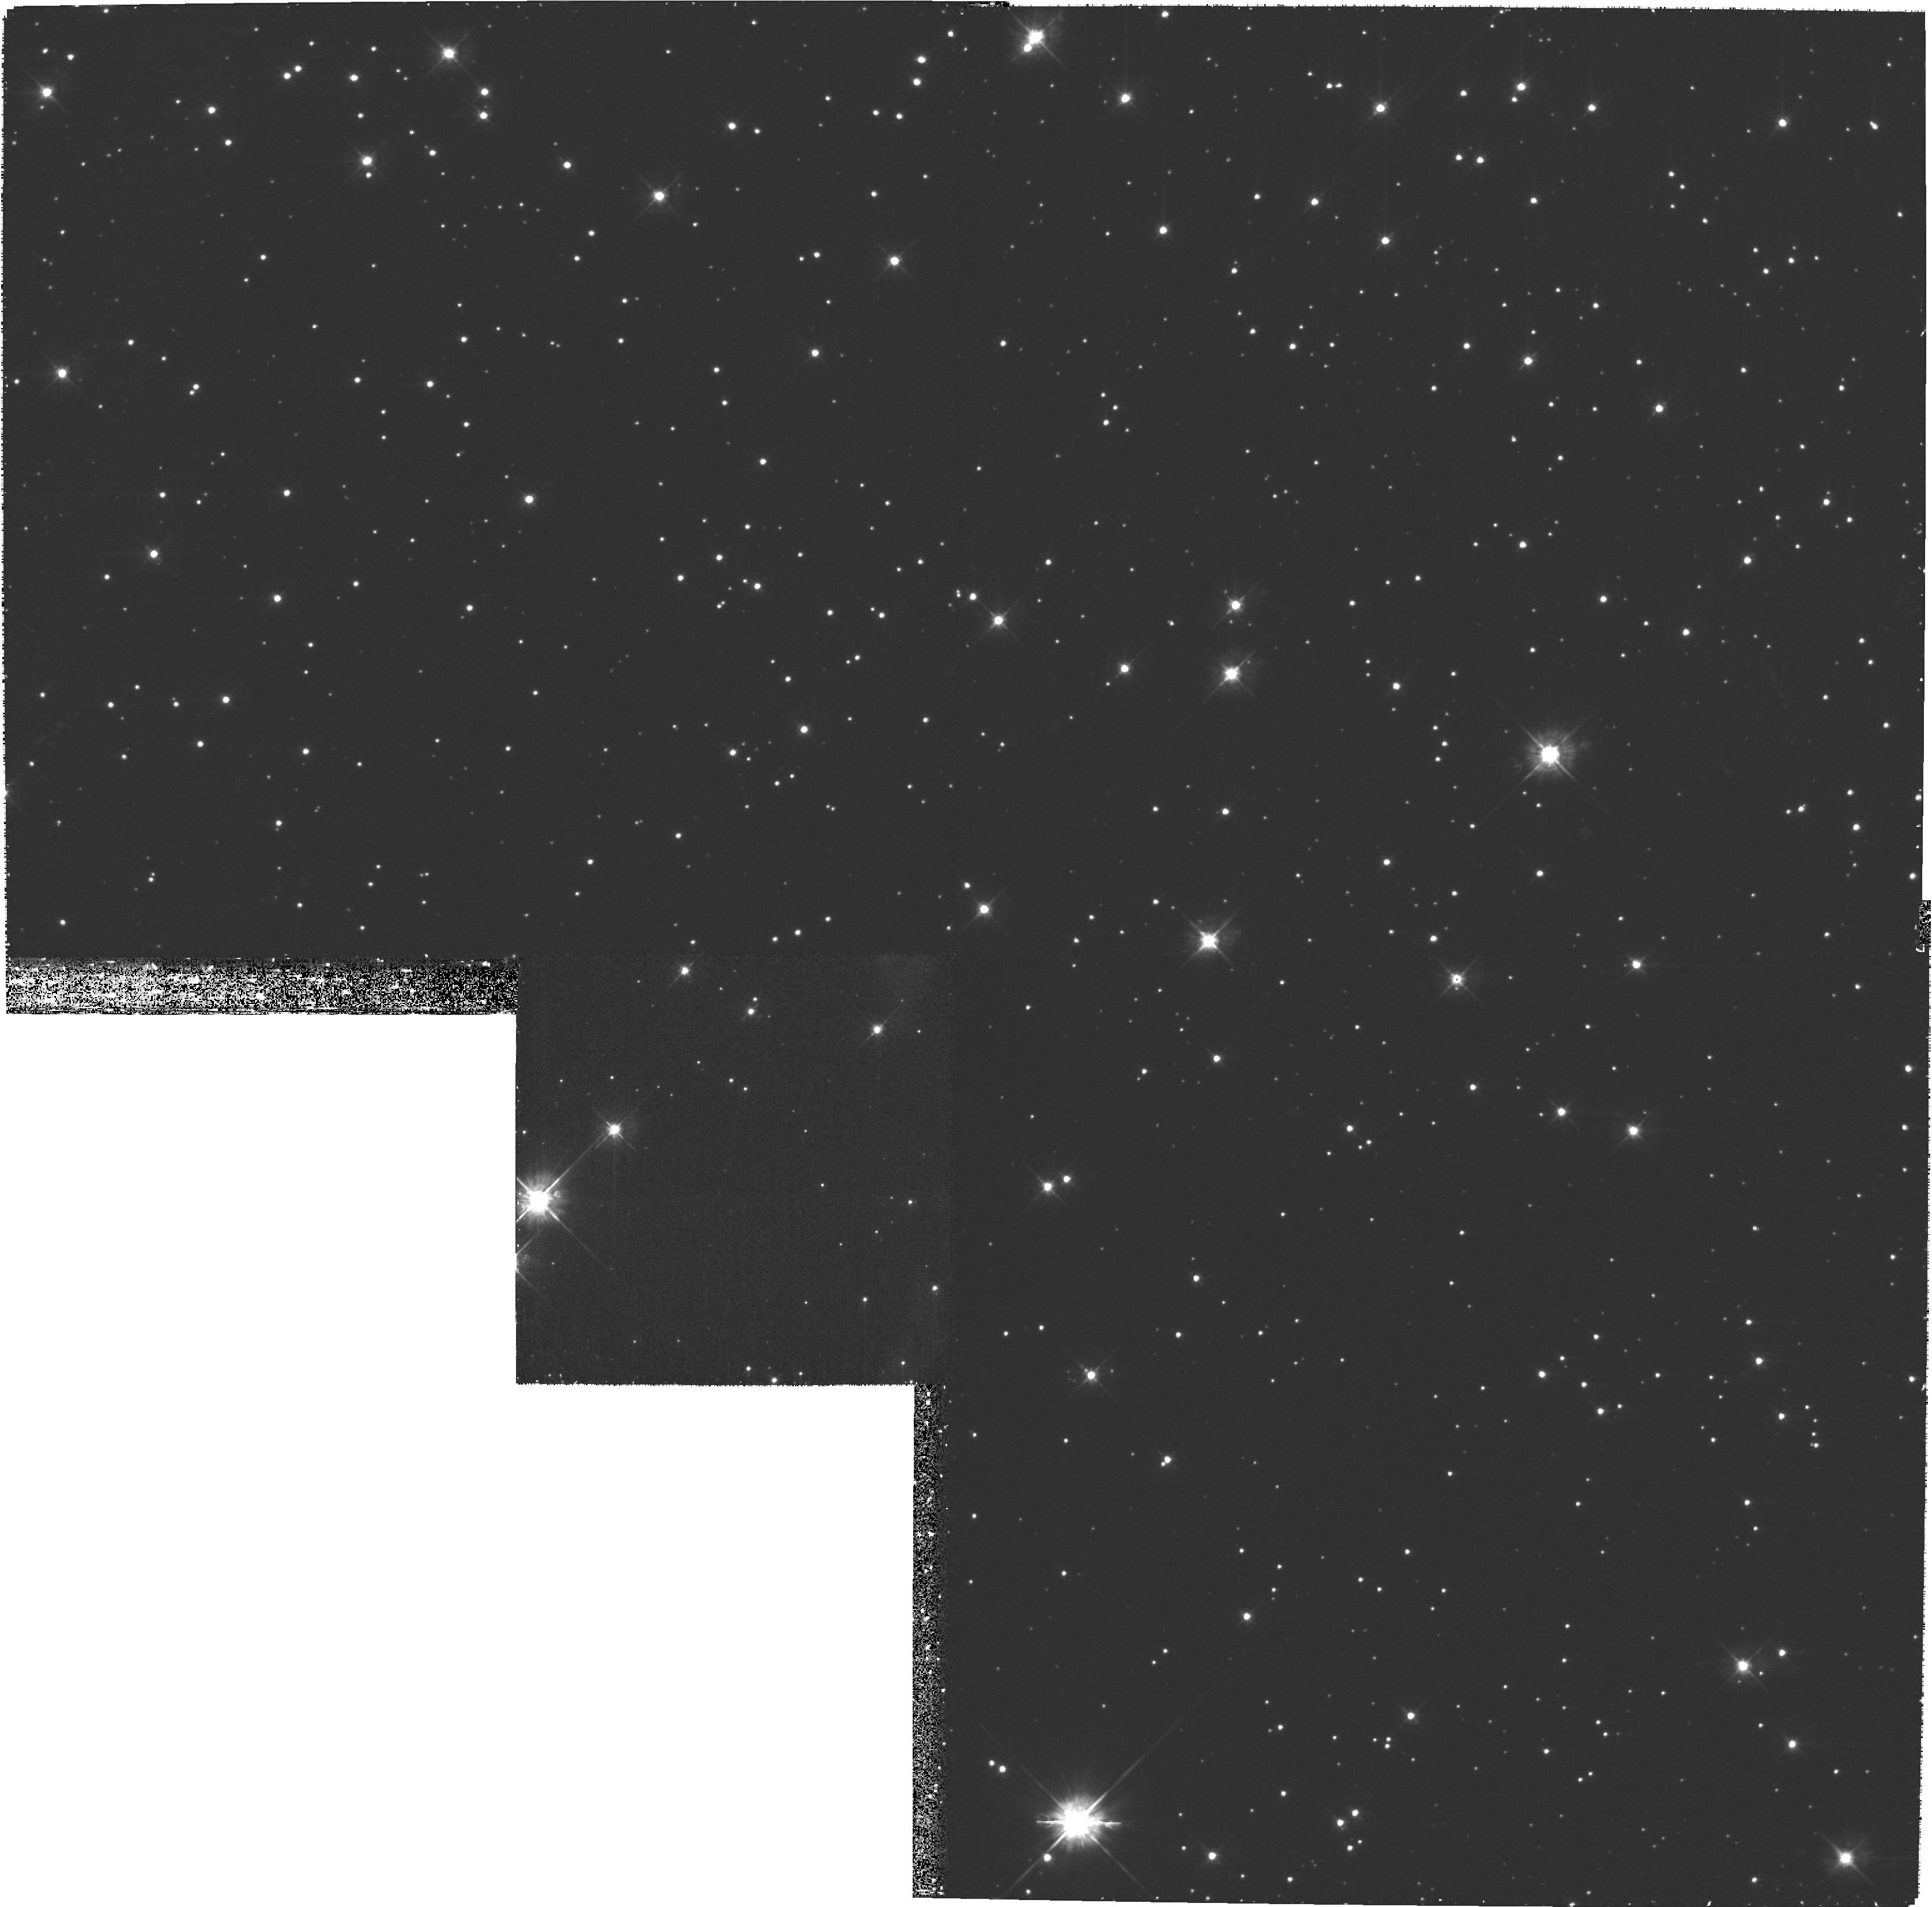
Target: G292-SOUTH-WEST. Instrument: WFPC2/PC. Filter: F450W. Exposure: 53 min. Observation ID: hst_10916_b2_wfpc2_pc_f450w_u9pzb2

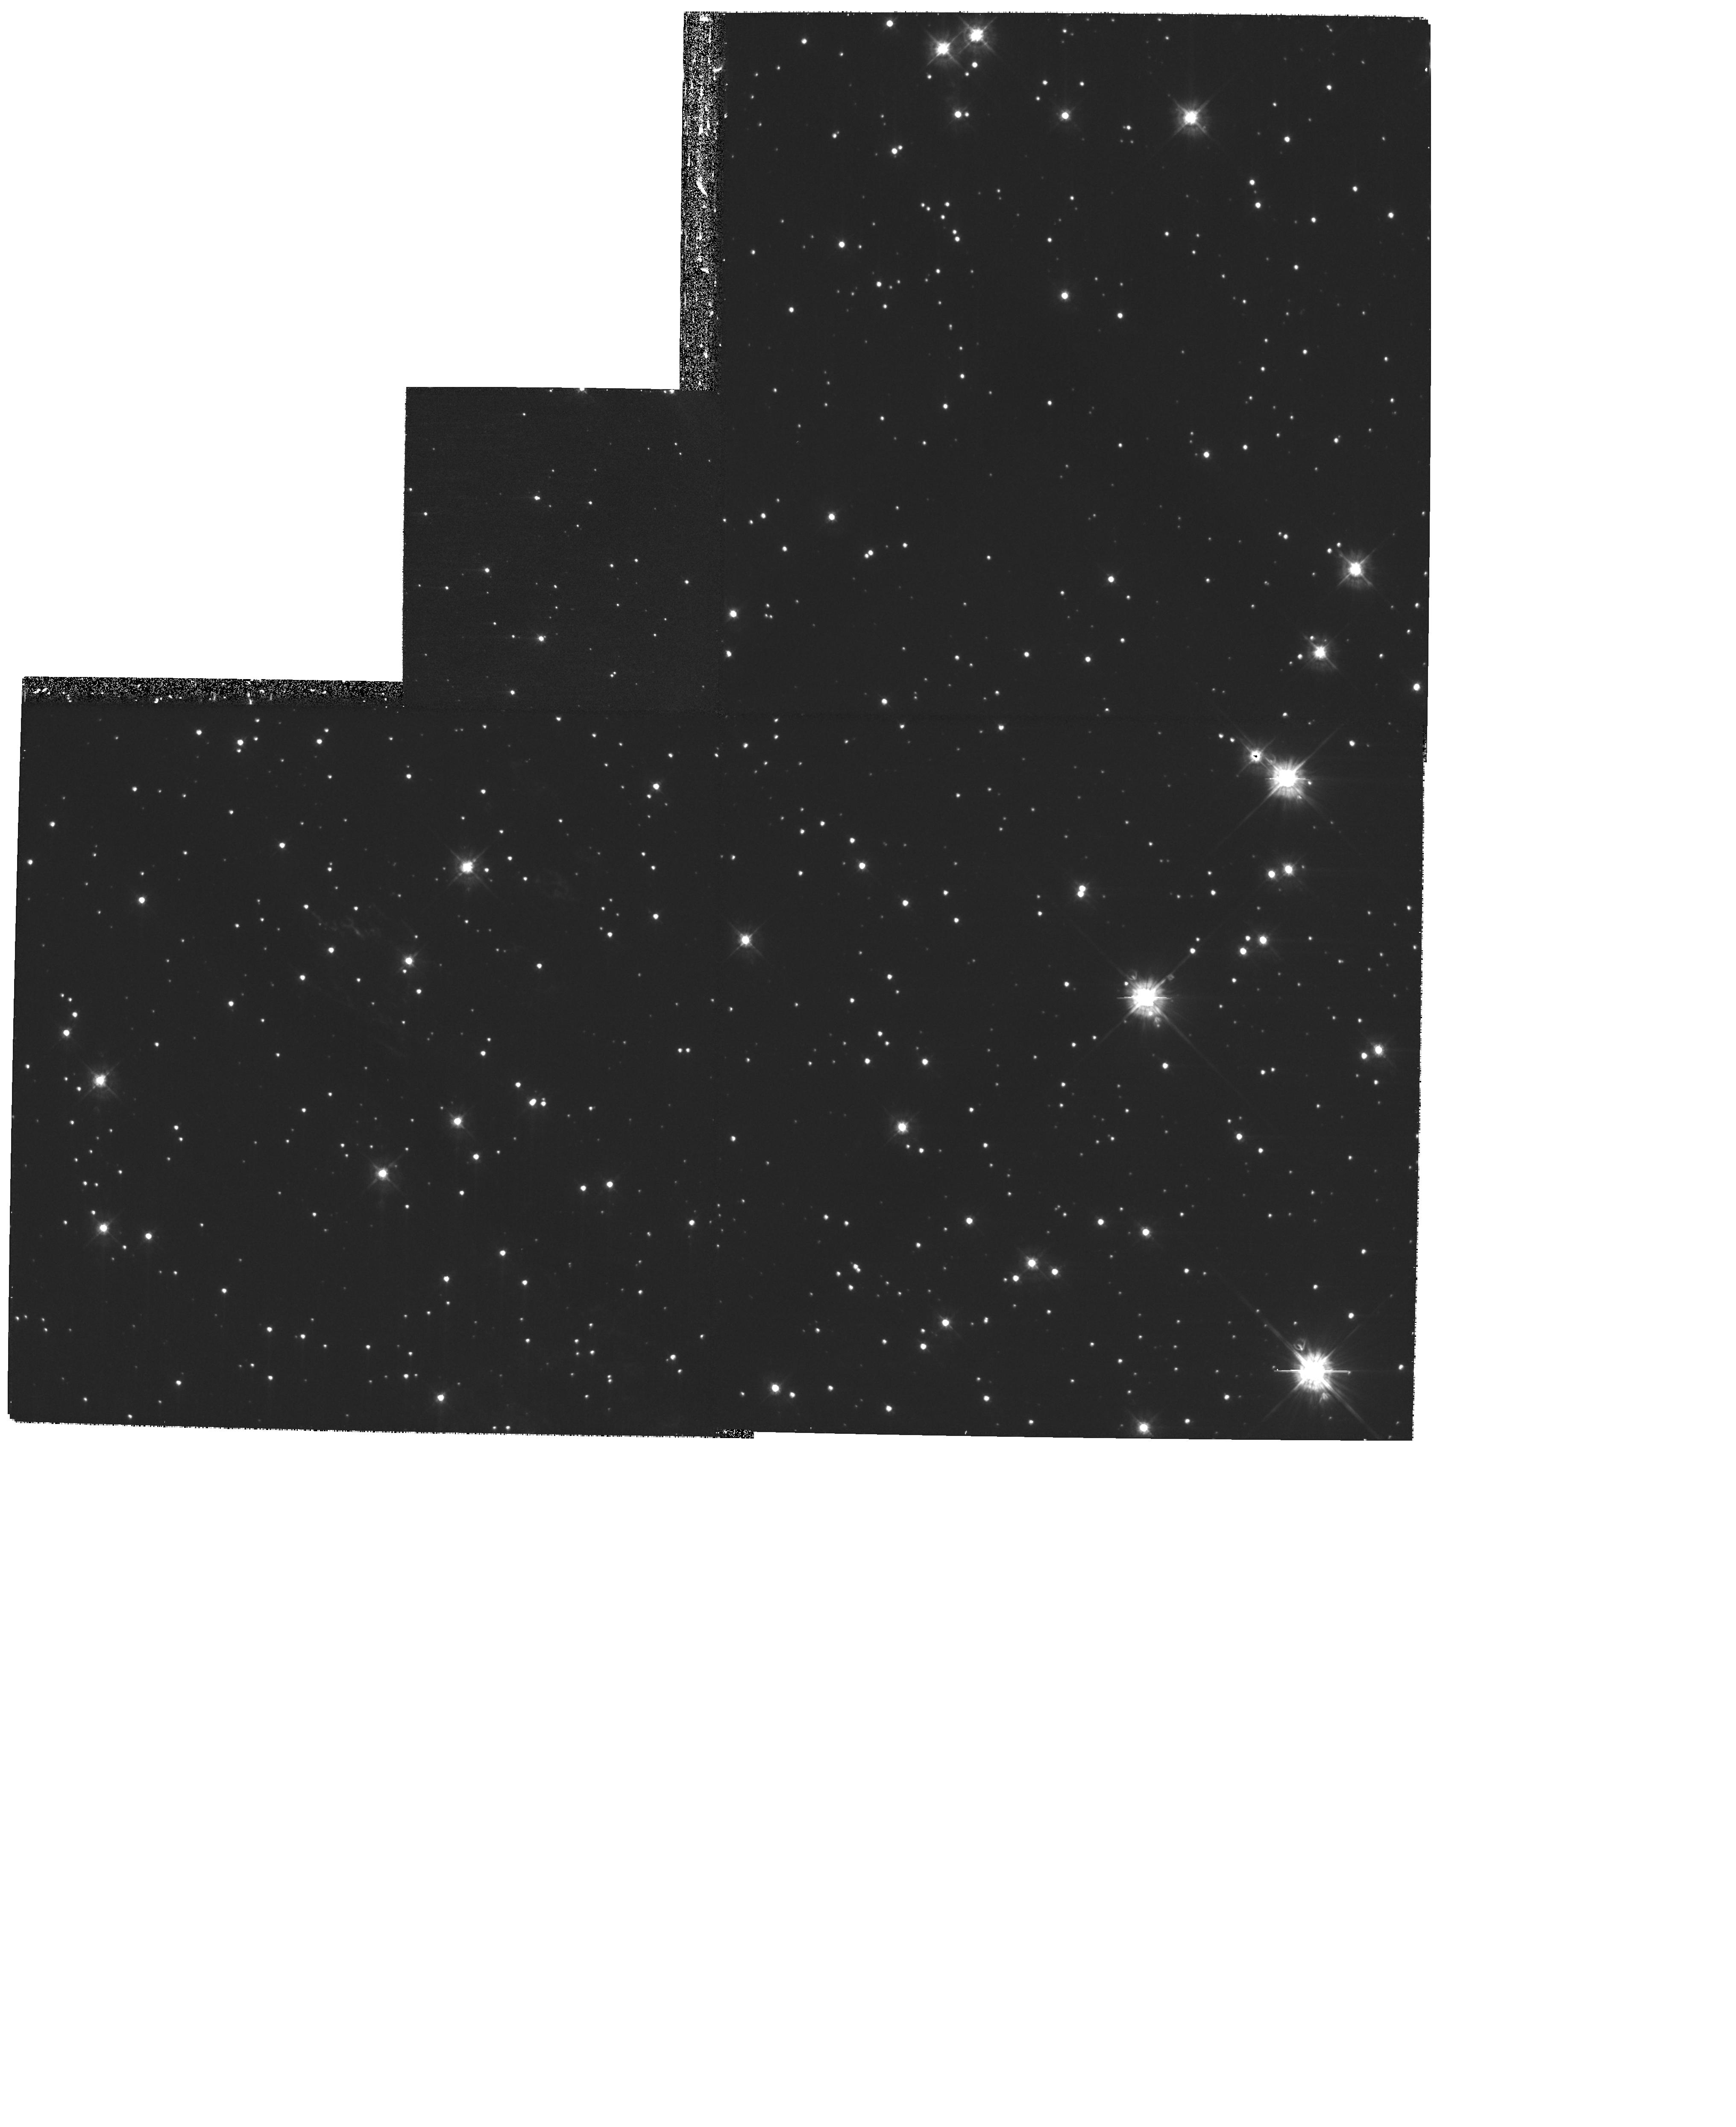
Target: G292-EAST-CENTRAL-B. Instrument: WFPC2/PC. Filter: F450W. Exposure: 40 min. Observation ID: hst_10916_03_wfpc2_pc_f450w_u9pz03

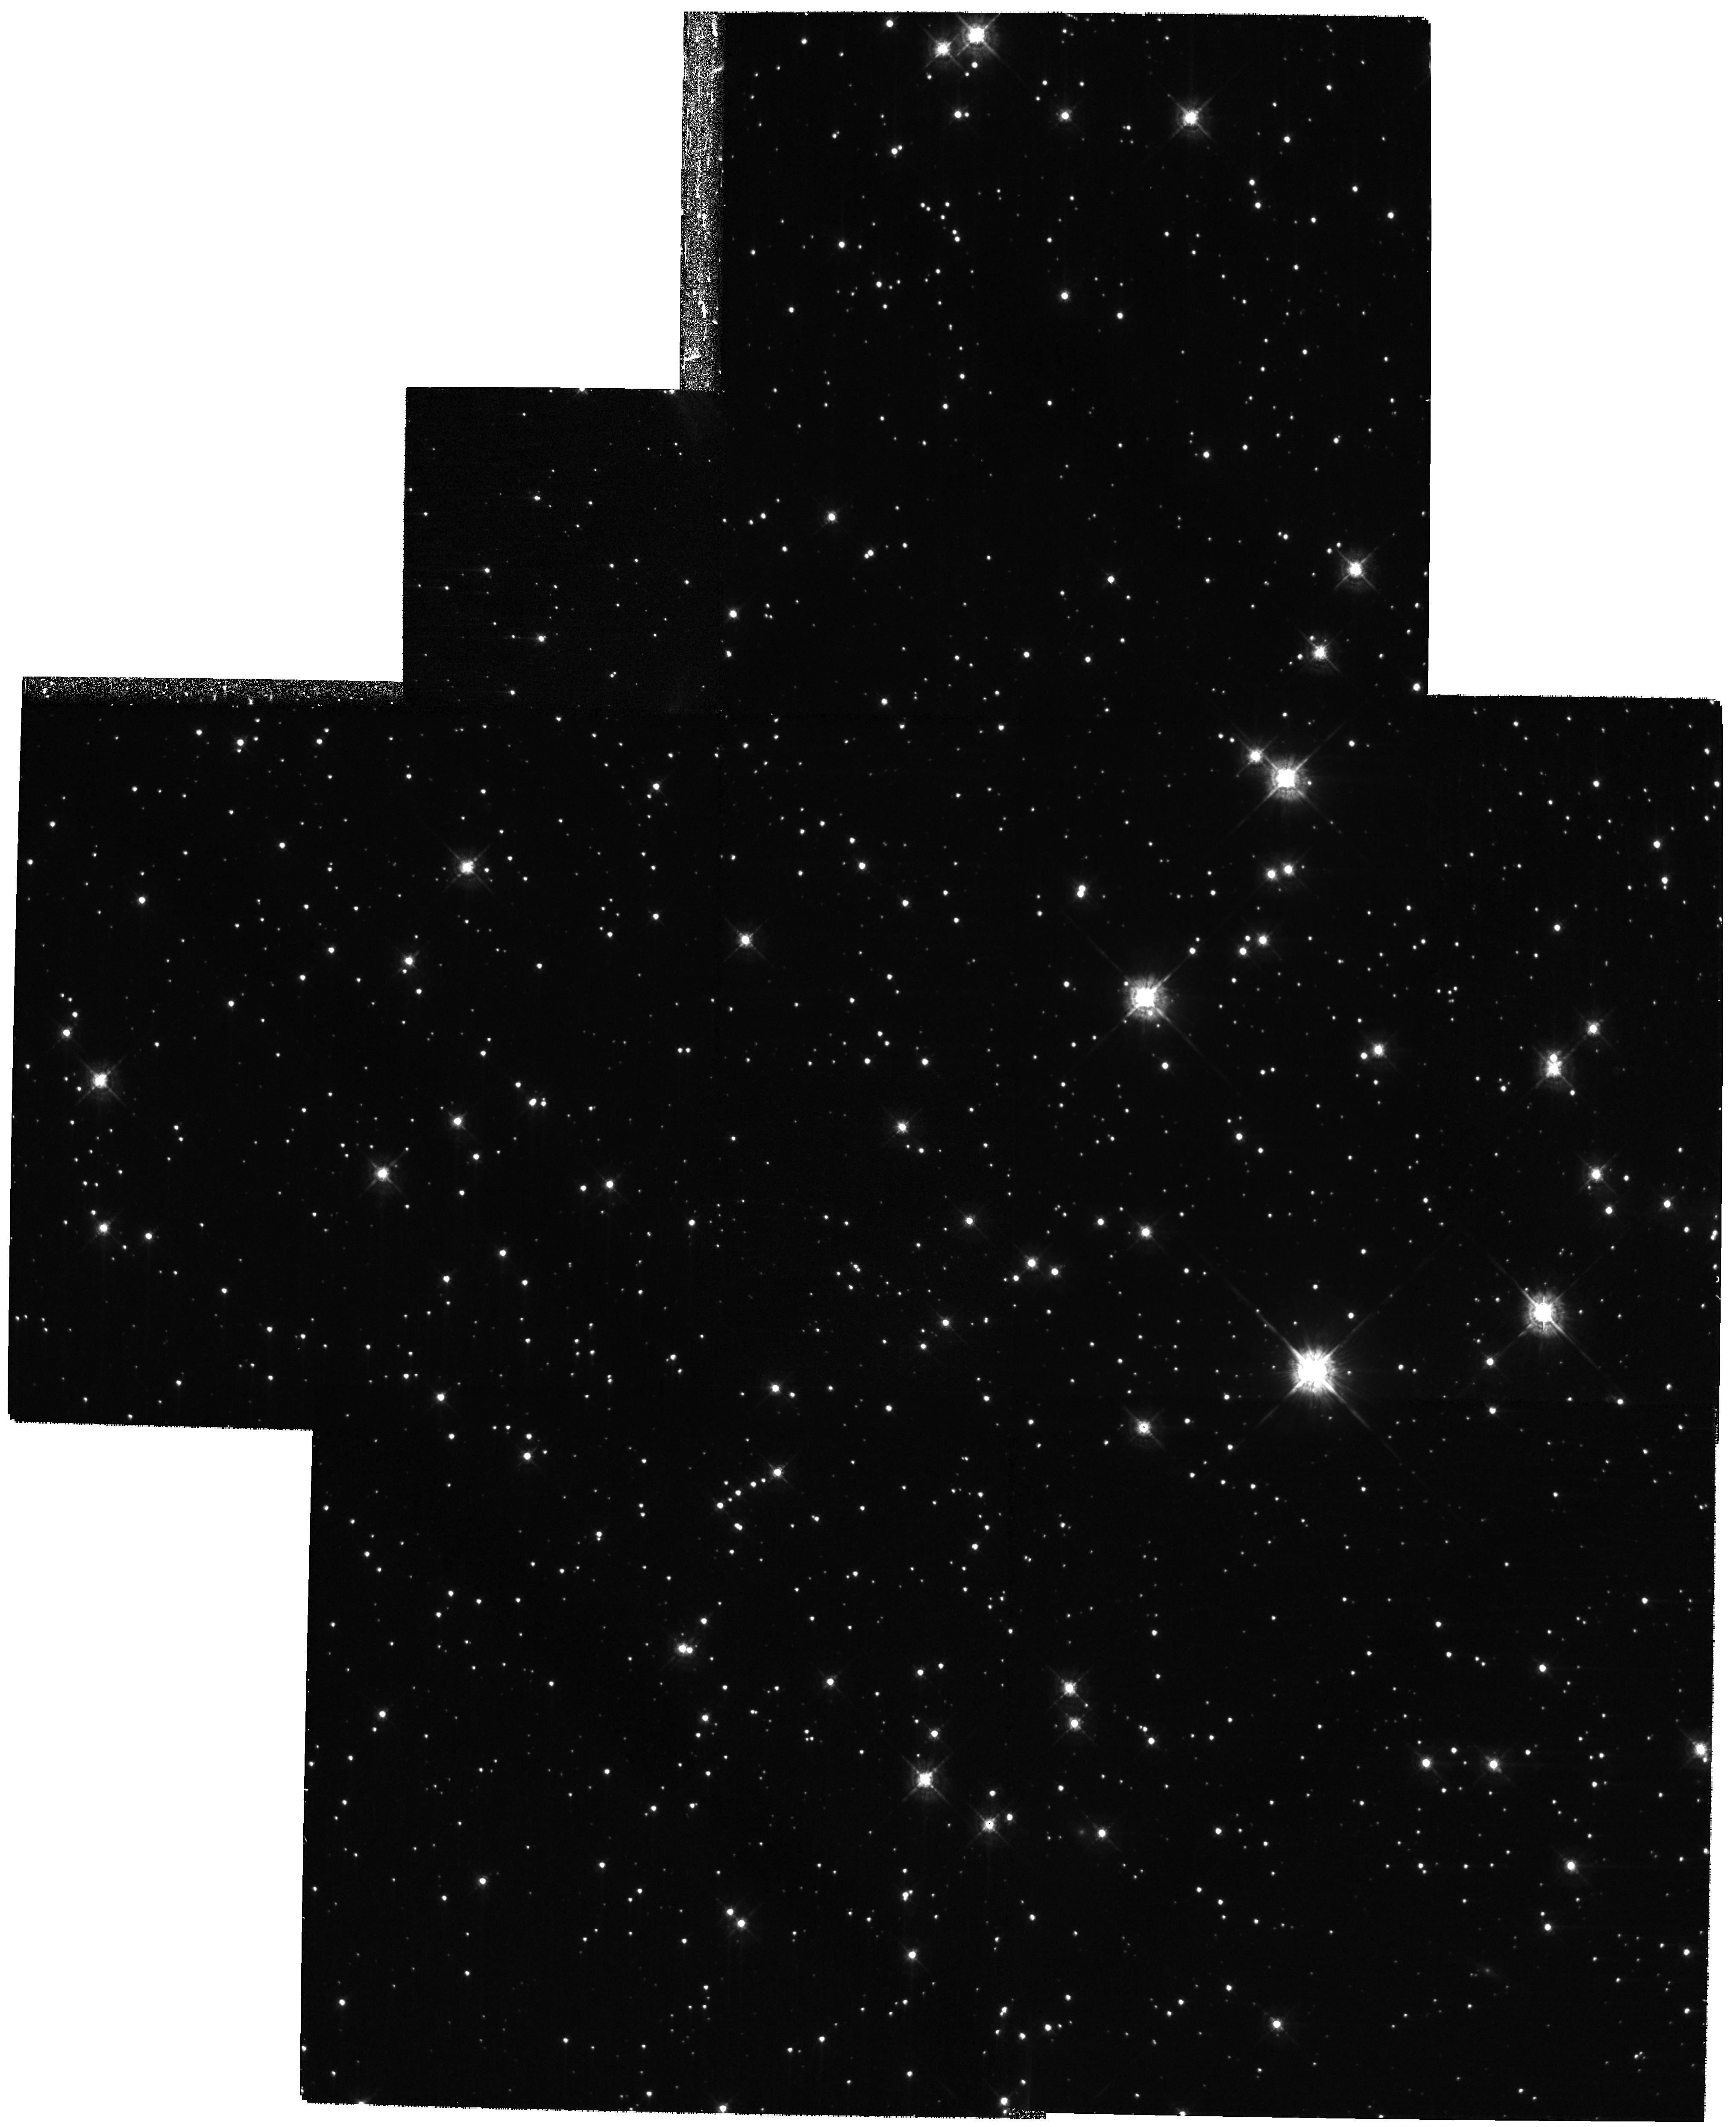
Target: MULTIPLE. Instrument: WFPC2/PC. Filter: F547M. Exposure: 53 min. Observation ID: hst_10916_03_wfpc2_pc_f547m_u9pz03

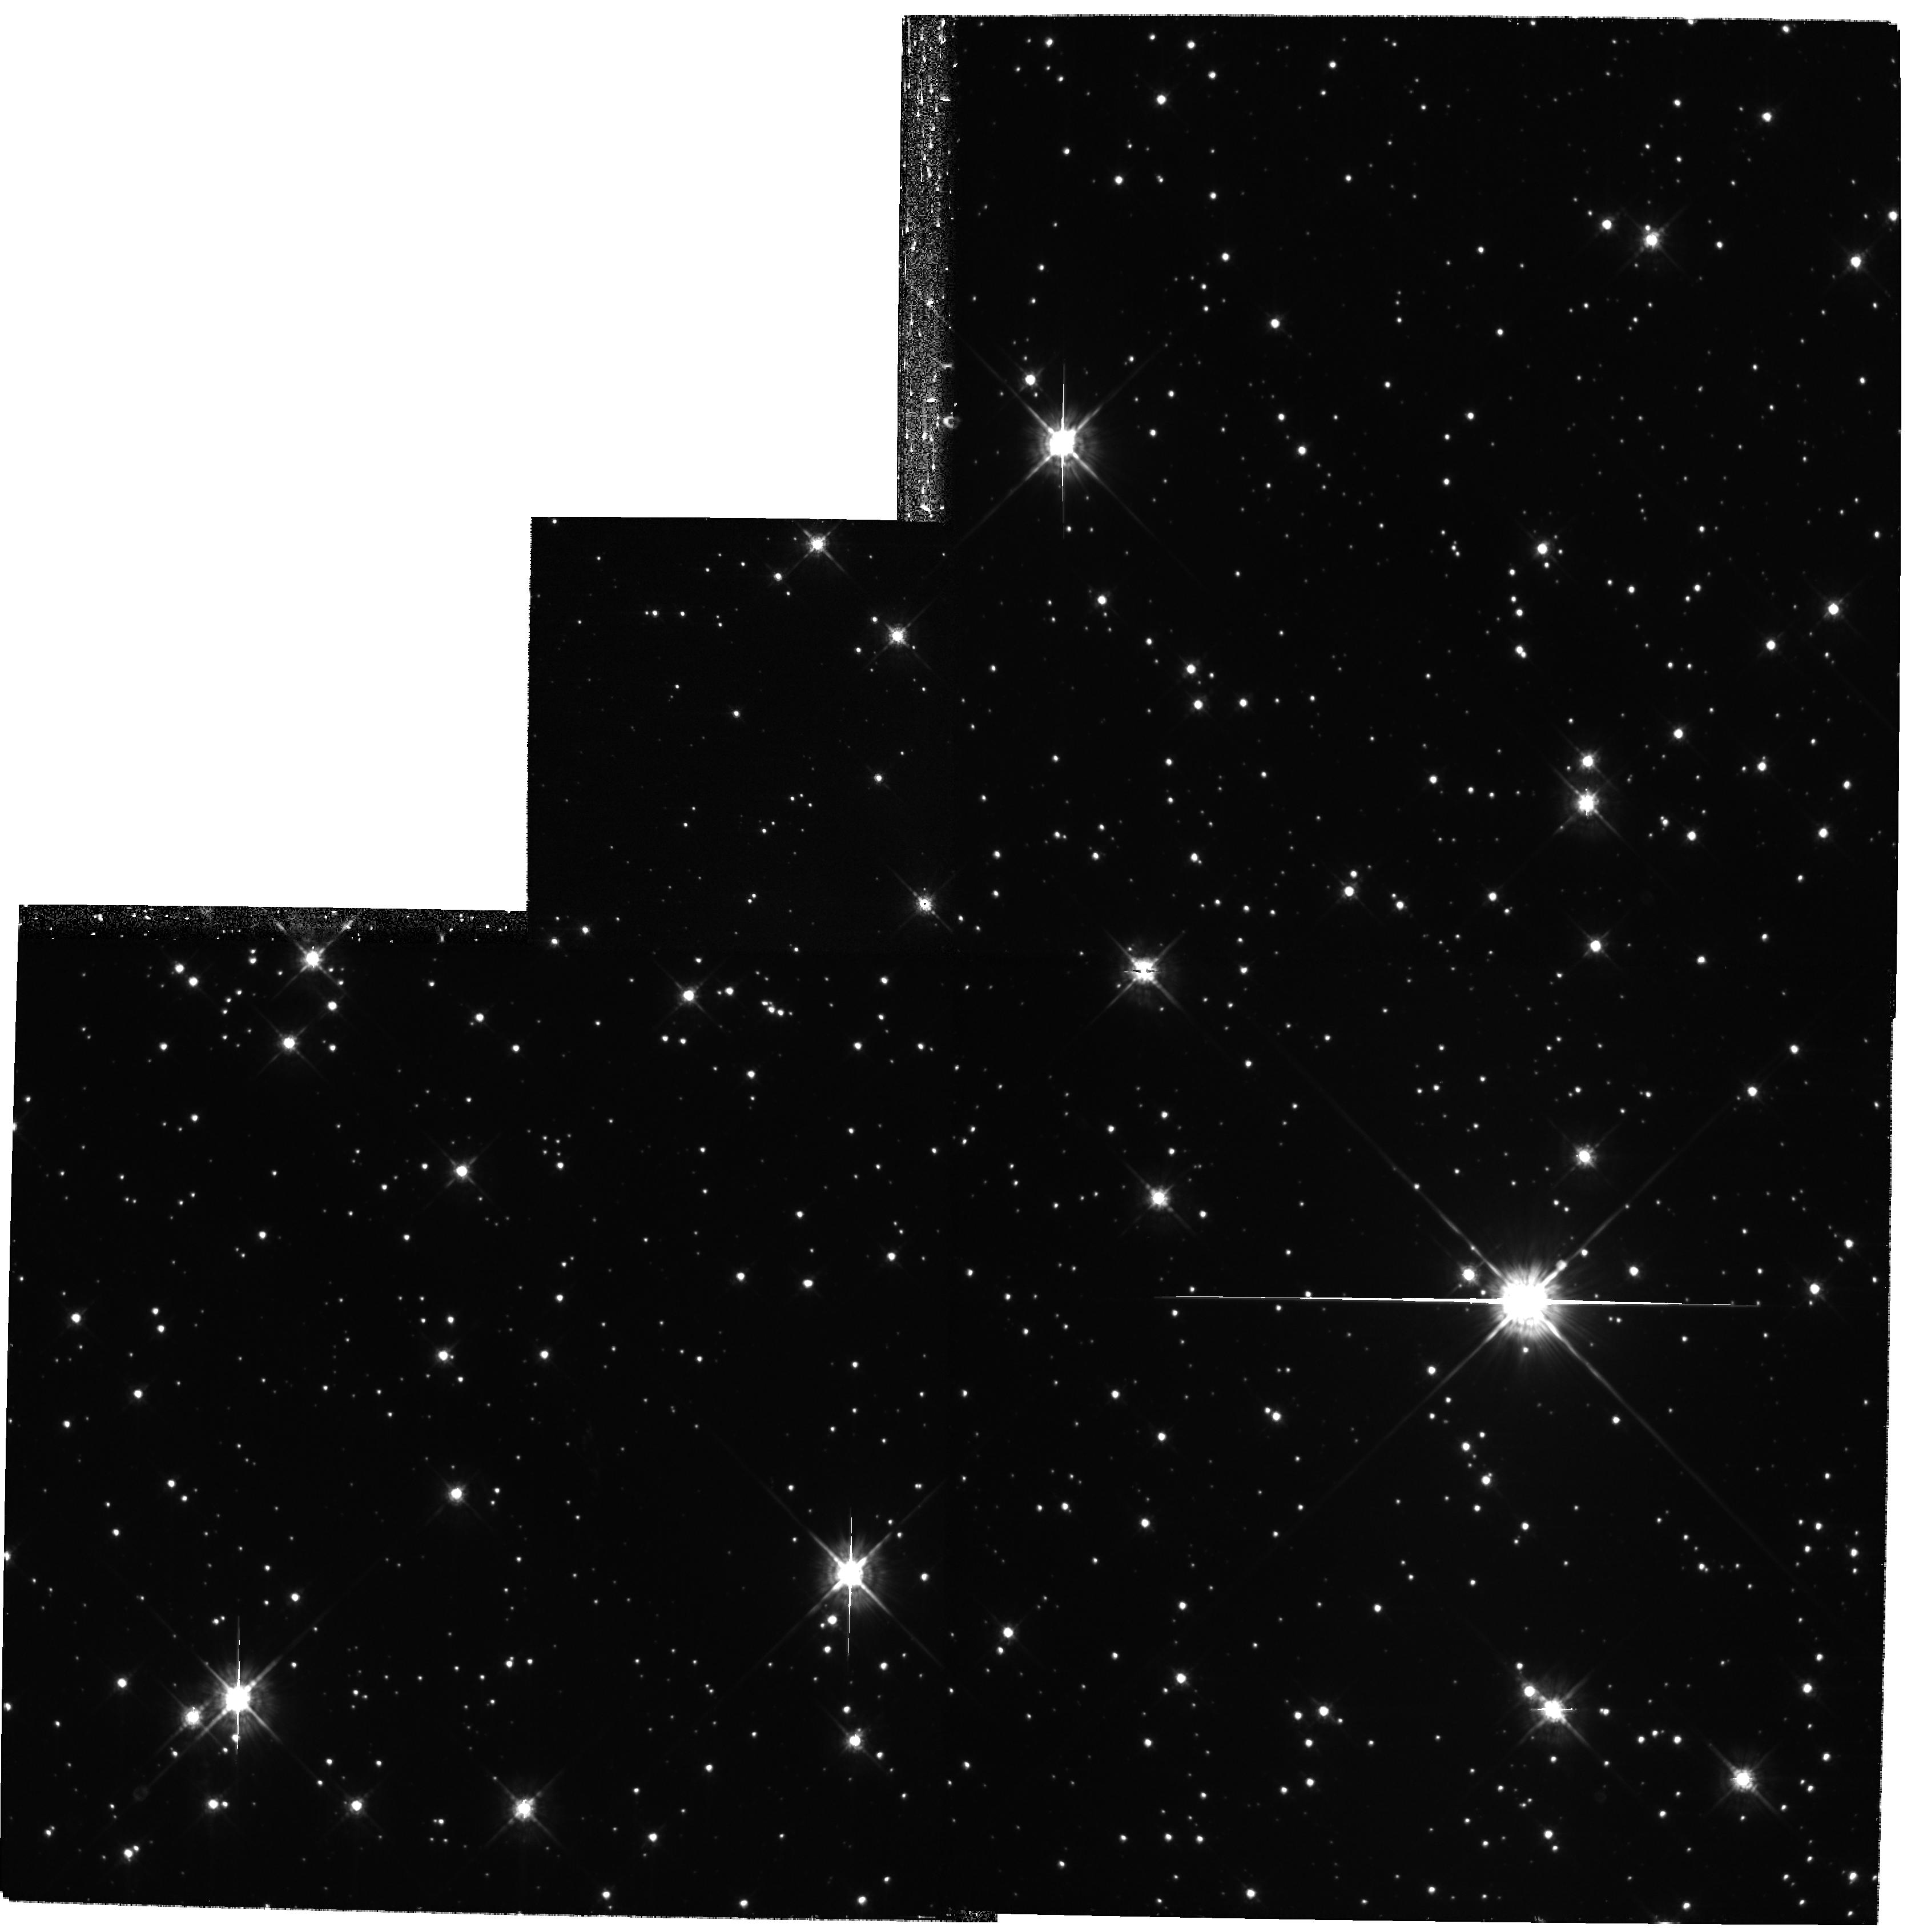
Target: G292-NORTH-CENTER-B. Instrument: WFPC2/PC. Filter: F675W. Exposure: 33 min. Observation ID: hst_10916_a3_wfpc2_pc_f675w_u9pza3

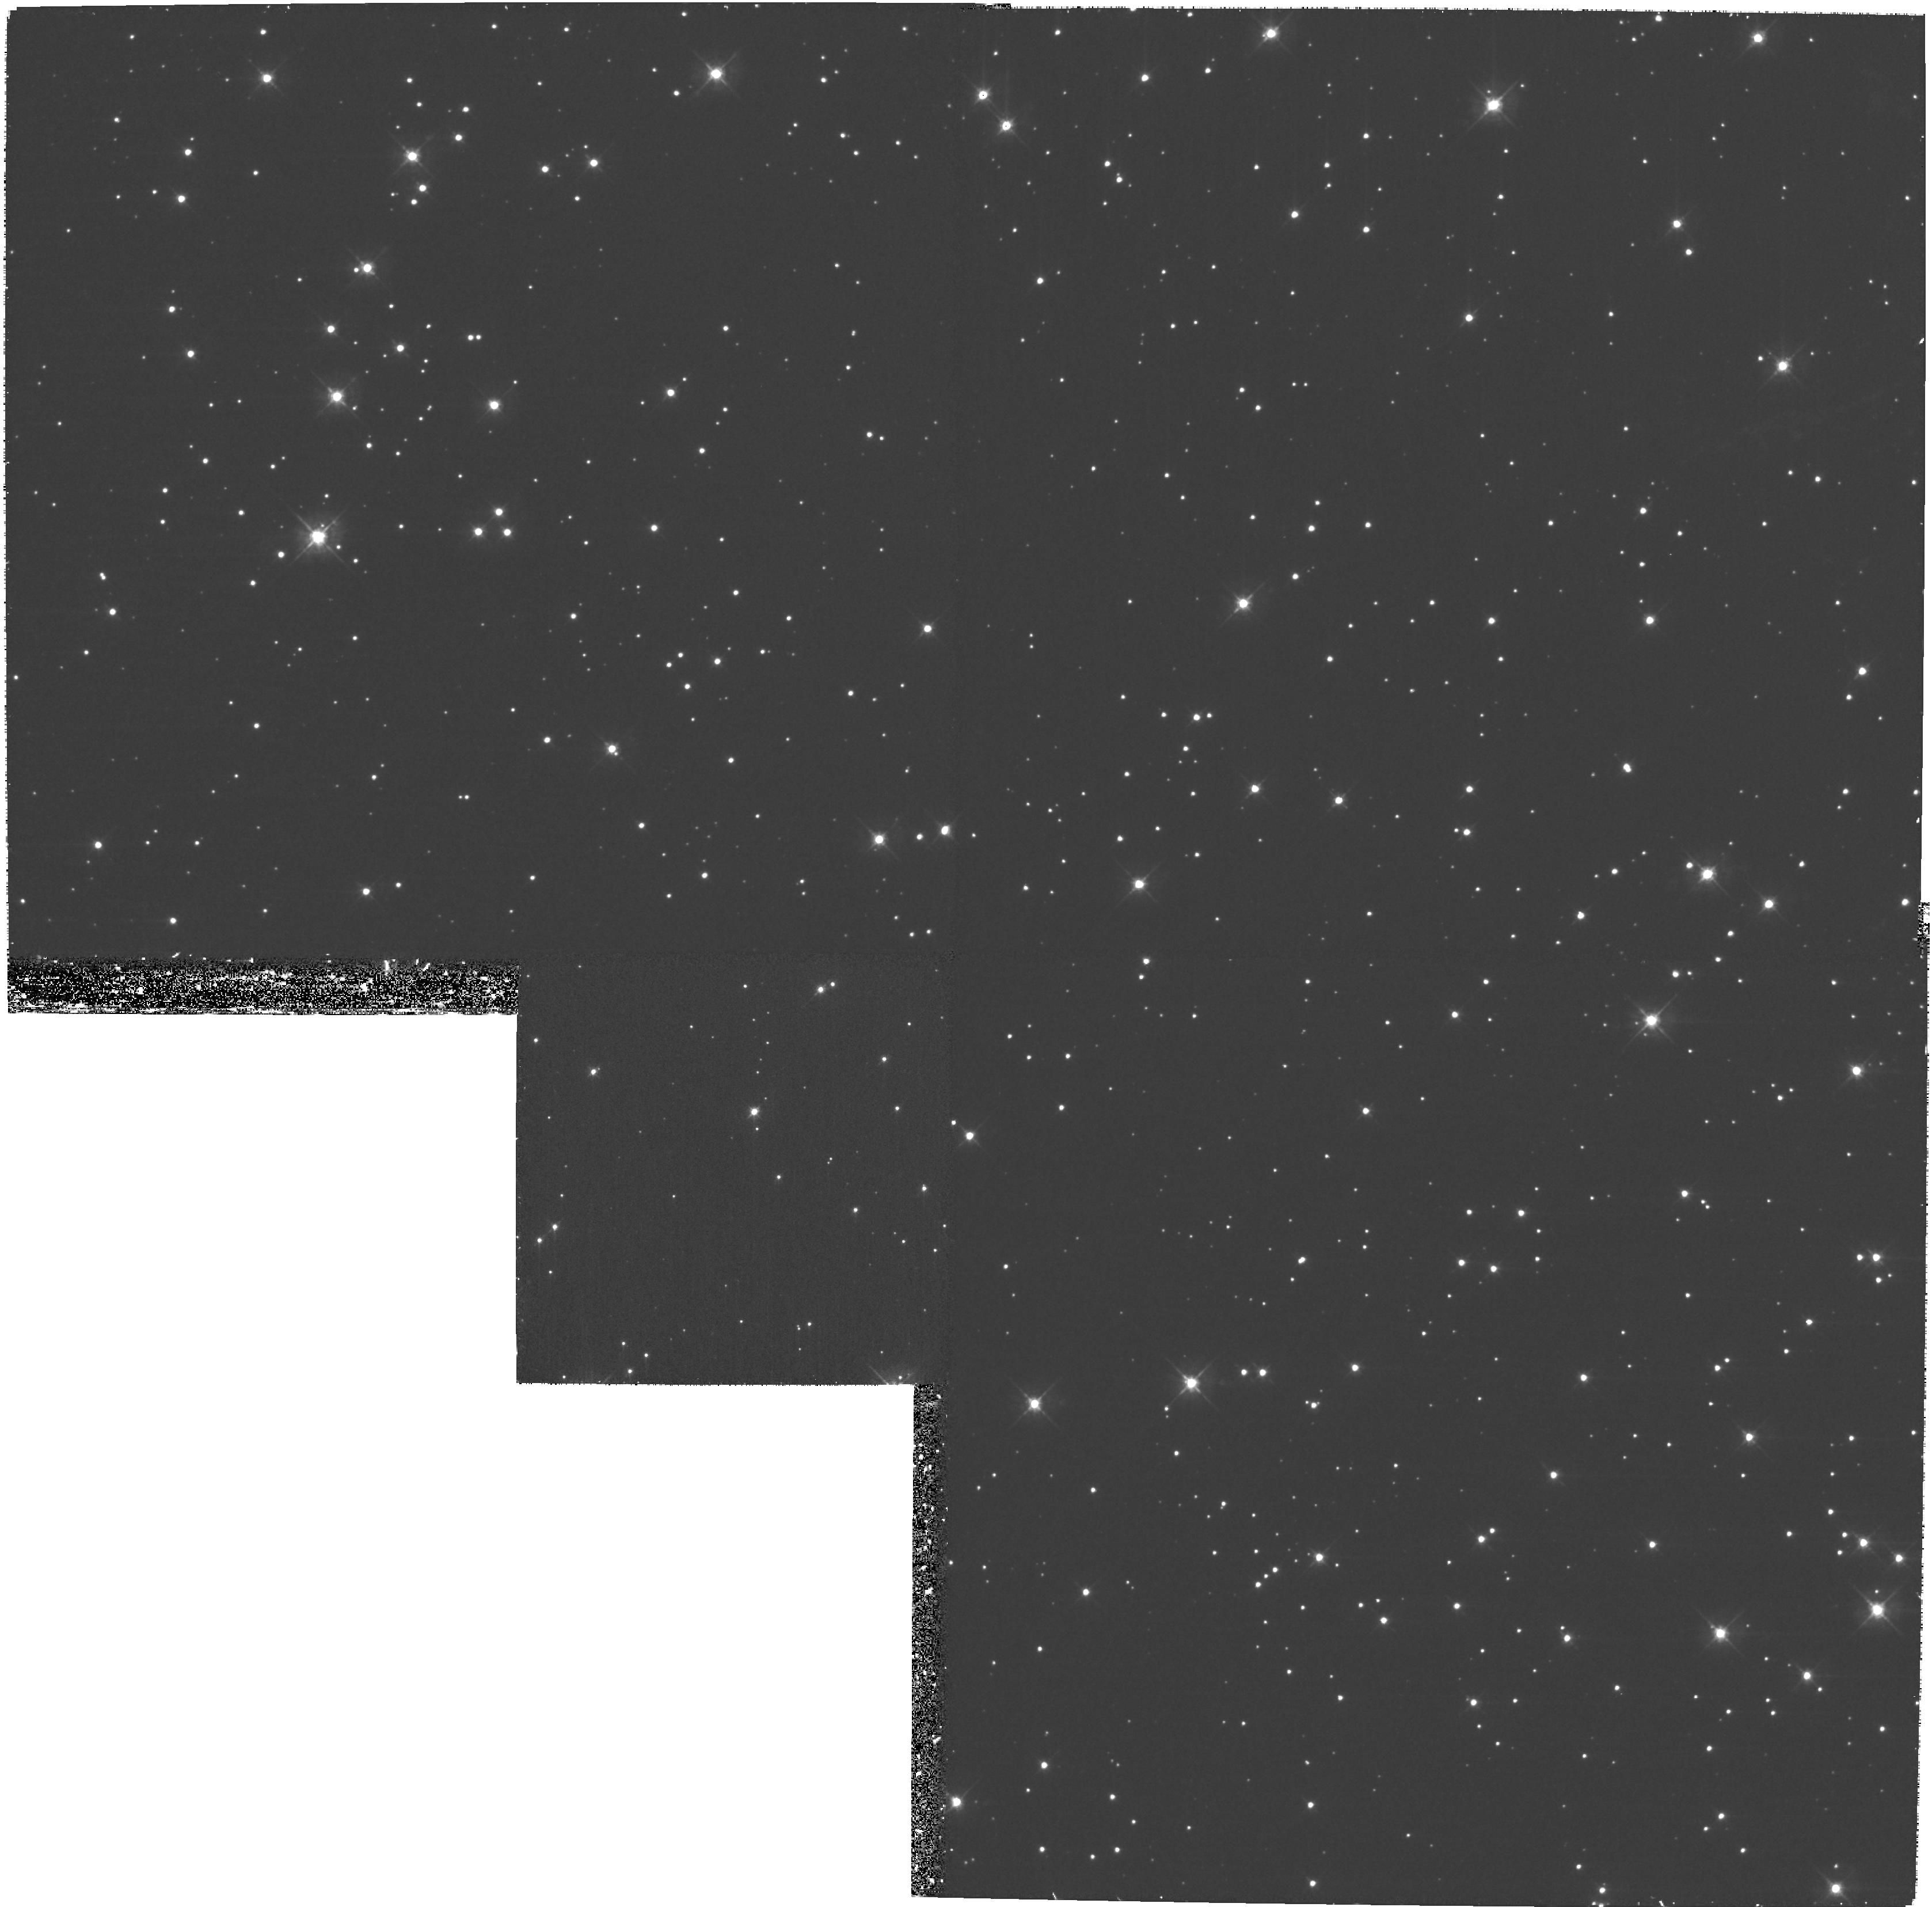
Target: G292-EAST-CENTRAL. Instrument: WFPC2/PC. Filter: F450W. Exposure: 53 min. Observation ID: hst_10916_02_wfpc2_pc_f450w_u9pz02

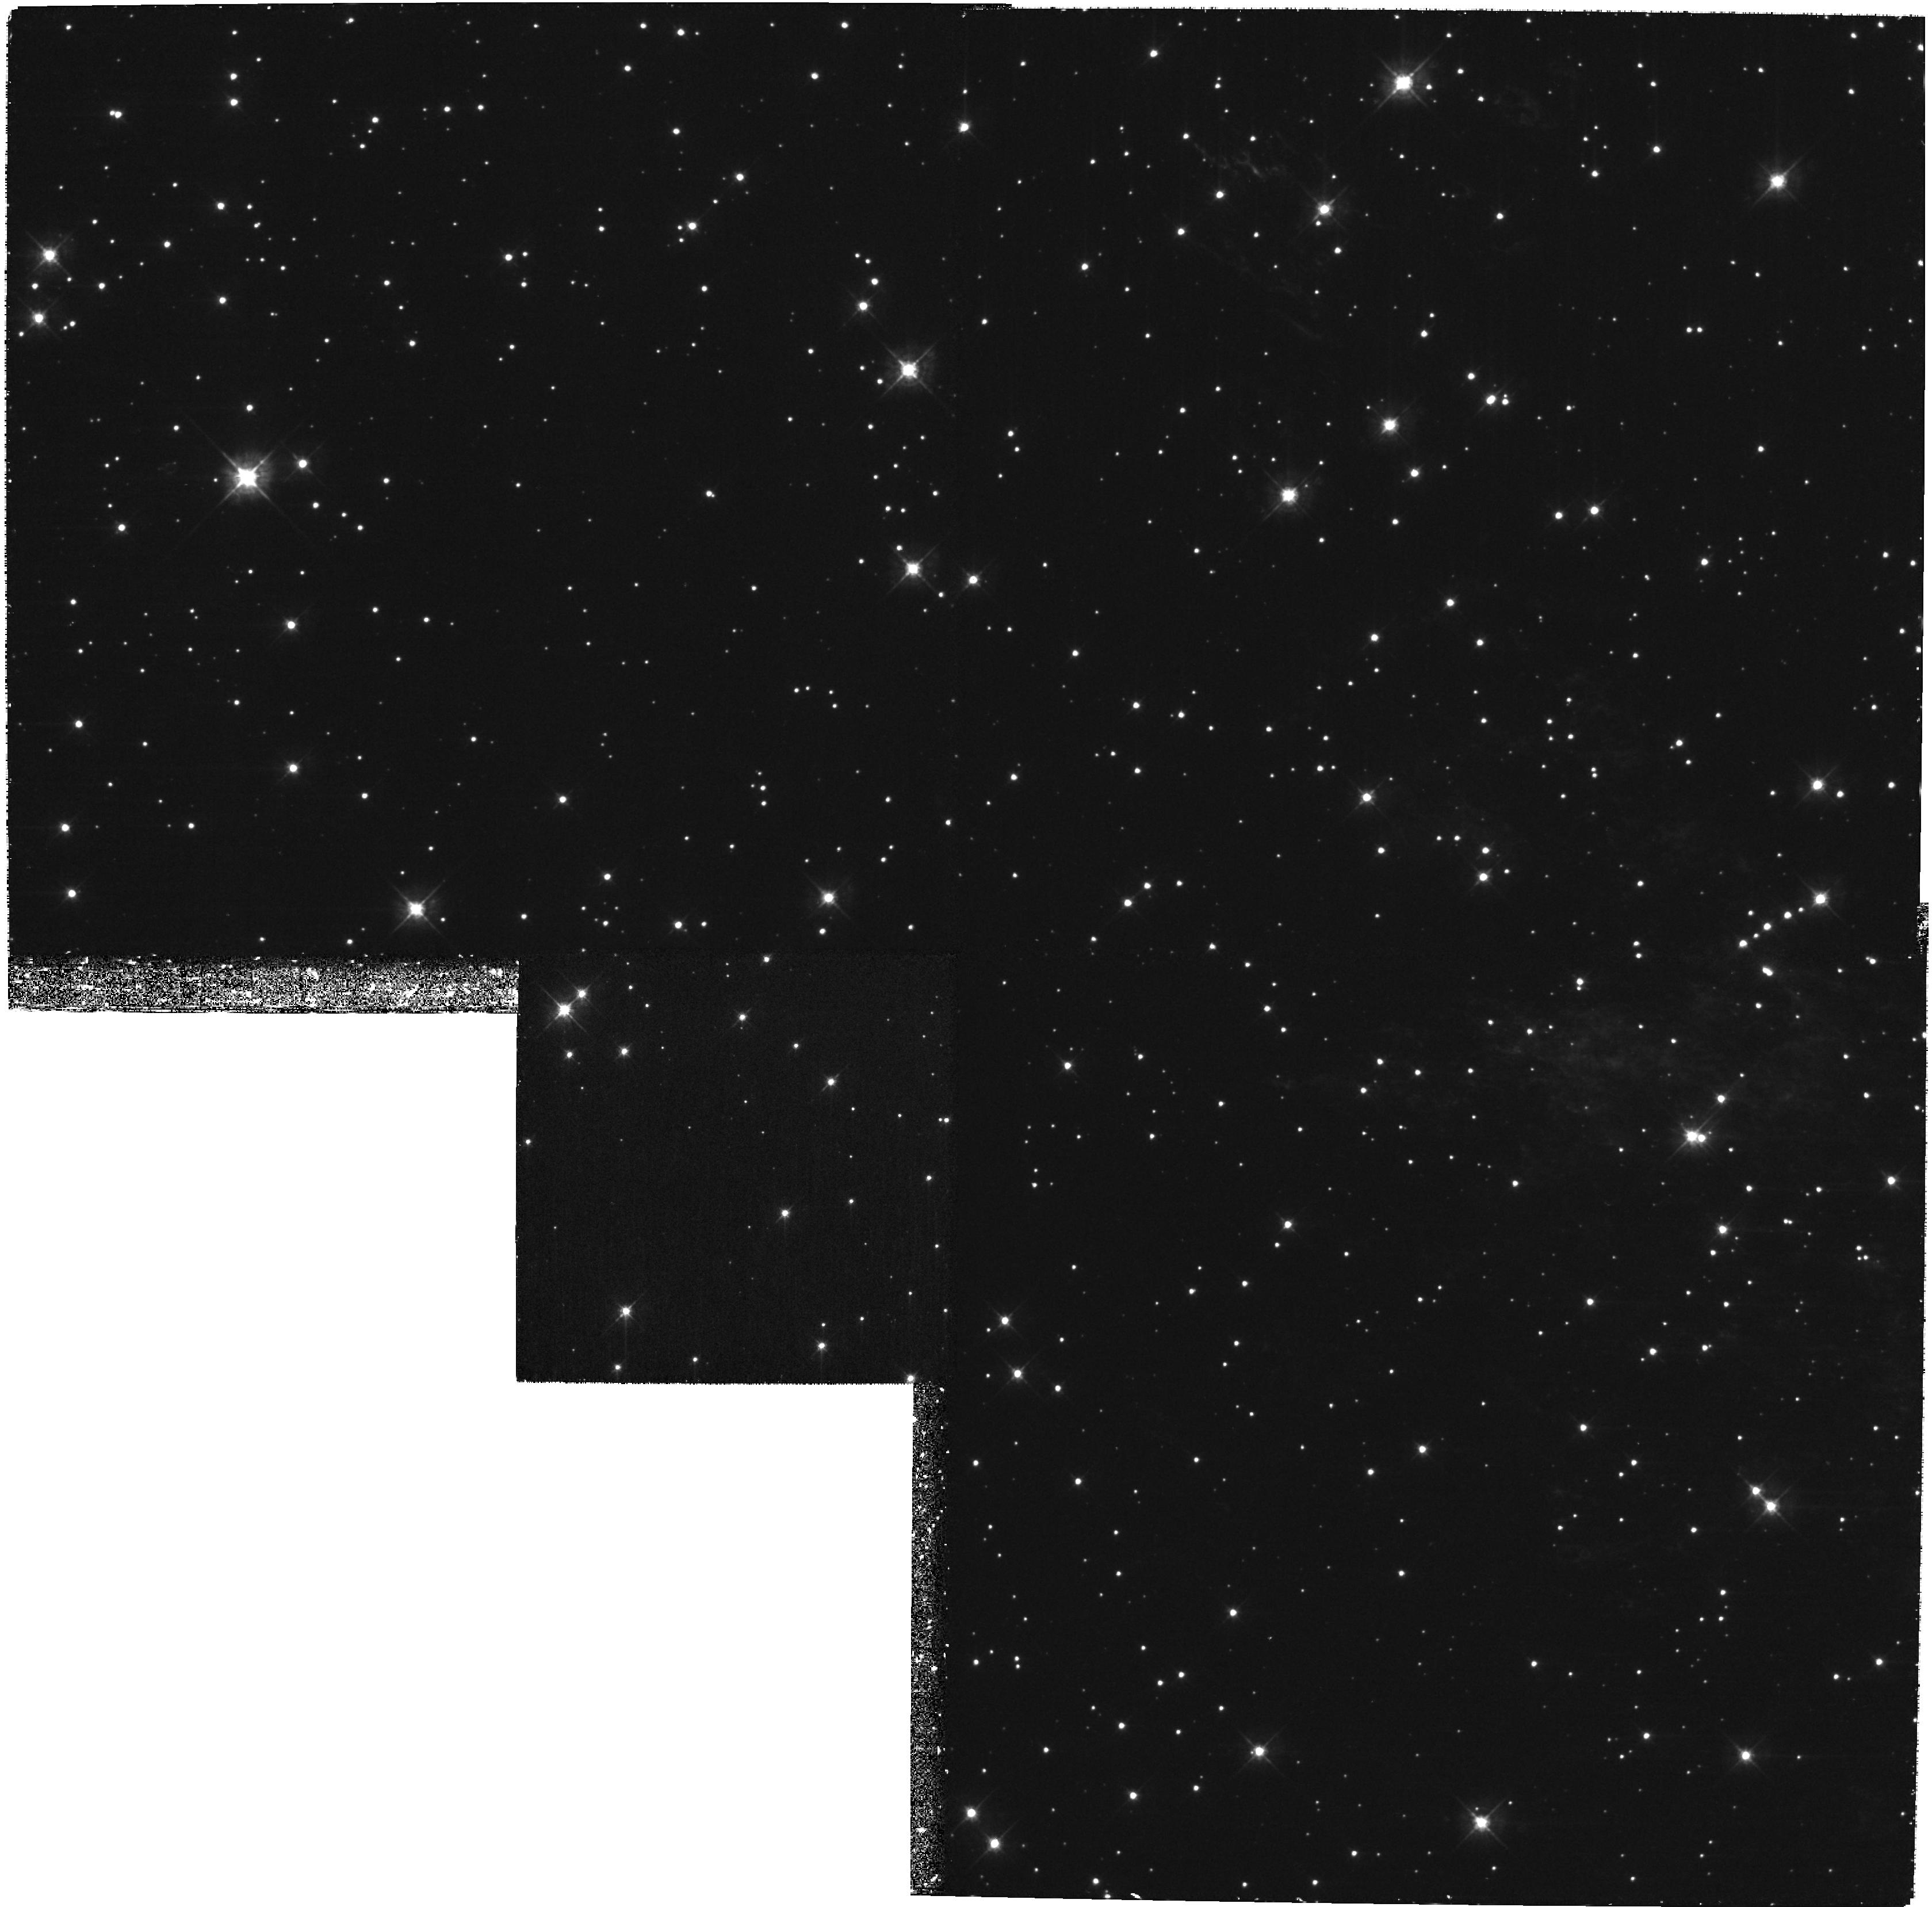
Target: G292-NORTH-EAST. Instrument: WFPC2/PC. Filter: F450W. Exposure: 53 min. Observation ID: hst_10916_b1_wfpc2_pc_f450w_u9pzb1

A Study of SN Ejecta in the Core-Collapse Supernova Remnant G292.0+1.8: Cas As Older Cousin (PI: Fesen, Robert A.)

Recent studies of the southern oxygen-rich supernova remnant (SNR) G292.0+1.8 have shown it to be the only Galactic SNR to exhibit all the features we expect in young remnants of core-collapse supernovae: an outer shell behind an expanding primary shock, high-velocity fragments of undiluted metal-rich ejecta, and a central pulsar surrounded by a pulsar-wind nebula. G292.0+1.8's optical emission consists of numerous knots and filaments of O- and S-rich ejecta spread throughout much of the remnant shell, many with radially oriented pencil-like geometries that may trace their origins to Rayleigh-Taylor instabilities during the SN event. The evolution and fine-scale structure of SN debris in young remnants is poorly understood and largely uncharted territory. For testing models for the distribution of metal-rich ejecta from core-collapse SNe, how the ejecta evolve and clump, and how SN shocks interact with the local circumstellar medium, the 3000-yr-old G292.0+1.8 remnant rivals the 320-yr-old Cas A remnant in importance. We therefore propose the first HST images of G292.0+1.8 in order to characterize the fine-scale spatial distribution of the ejecta, their sub-arcsecond chemical make-up, and the detailed structure and scale lengths for metal-rich SN ejecta clumps. The proposed HST images of G292.0+1.8 will be used in conjunction with existing Spitzer Cycle 1 infrared data and an upcoming 0.5 Msec Chandra X-ray image. We expect to achieve the same kind of results for G292 that have already been obtained for Cas A. High-resolution HST images of this remnant, combined with Spitzer and Chandra data and contrasted with a similar data set on Cas A, will provide superb multiwavelength benchmarks for both very young and older core-collapse SNRs.